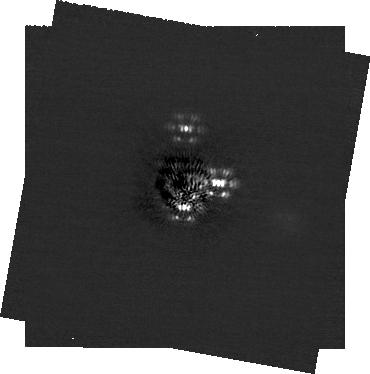
Target: HR-8799. Instrument: NIRCAM/CORON. Filter: F200W+MASKRND. Exposure: 15.5 h. Observation ID: jw06139-c1003_t001_nircam_f200w-maskrnd-sub320a335r

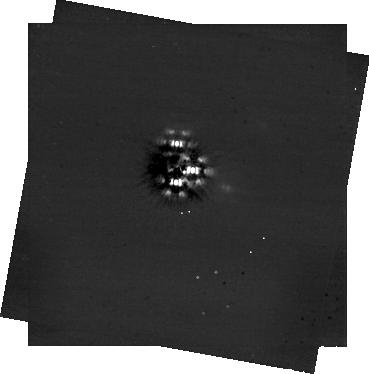
Target: HR-8799. Instrument: NIRCAM/CORON. Filter: F444W+MASKRND. Exposure: 15.5 h. Observation ID: jw06139-c1002_t001_nircam_f444w-maskrnd-sub320a335r

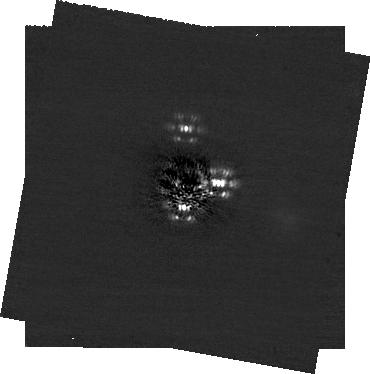
Target: HR-8799. Instrument: NIRCAM/CORON. Filter: F200W+MASKRND. Exposure: 15.5 h. Observation ID: jw06139-c1002_t001_nircam_f200w-maskrnd-sub320a335r

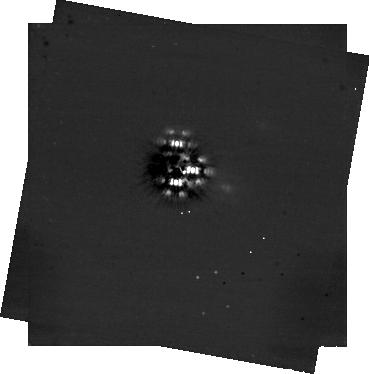
Target: HR-8799. Instrument: NIRCAM/CORON. Filter: F444W+MASKRND. Exposure: 15.5 h. Observation ID: jw06139-c1003_t001_nircam_f444w-maskrnd-sub320a335r

Angular Momentum Architectecture of the HR 8799 Planetary System (PI: Bowler, Brendan)

HR 8799 is a system of four directly imaged giant planets orbiting at 15-70 AU. Asteroseismology of the host star, patient orbit monitoring of the planets, and resolved sub-mm observations of the outer cold disk all point to overall alignment of the system's angular momentum vectors. The only missing components are the planetary obliquities, which are expected to have been aligned at formation but can be tilted through post-formation processes including orbital migration, resonances with other planets, or interactions with moons. We propose NIRCam coronagraphic monitoring of all four HR 8799 planets in F200W and F444W to determine the angular momentum architecture of this unique system and test whether post-formation dynamical interactions have impacted the orientation of their spin axes. Rotation periods will be coupled with radius estimates and recently measured projected rotational velocities of the planets to determine their inclinations, offering the first glimpse of the spin states of giant planets locked in mean motion resonance outside of the Solar System. Furthermore, this rich dataset will be used to study cloud layers via wavelength-dependent variability, compare the atmospheric dynamics of "sibling" planets, and conduct the deepest search for an outer "planet f" with sensitivity down to sub-Saturn masses.